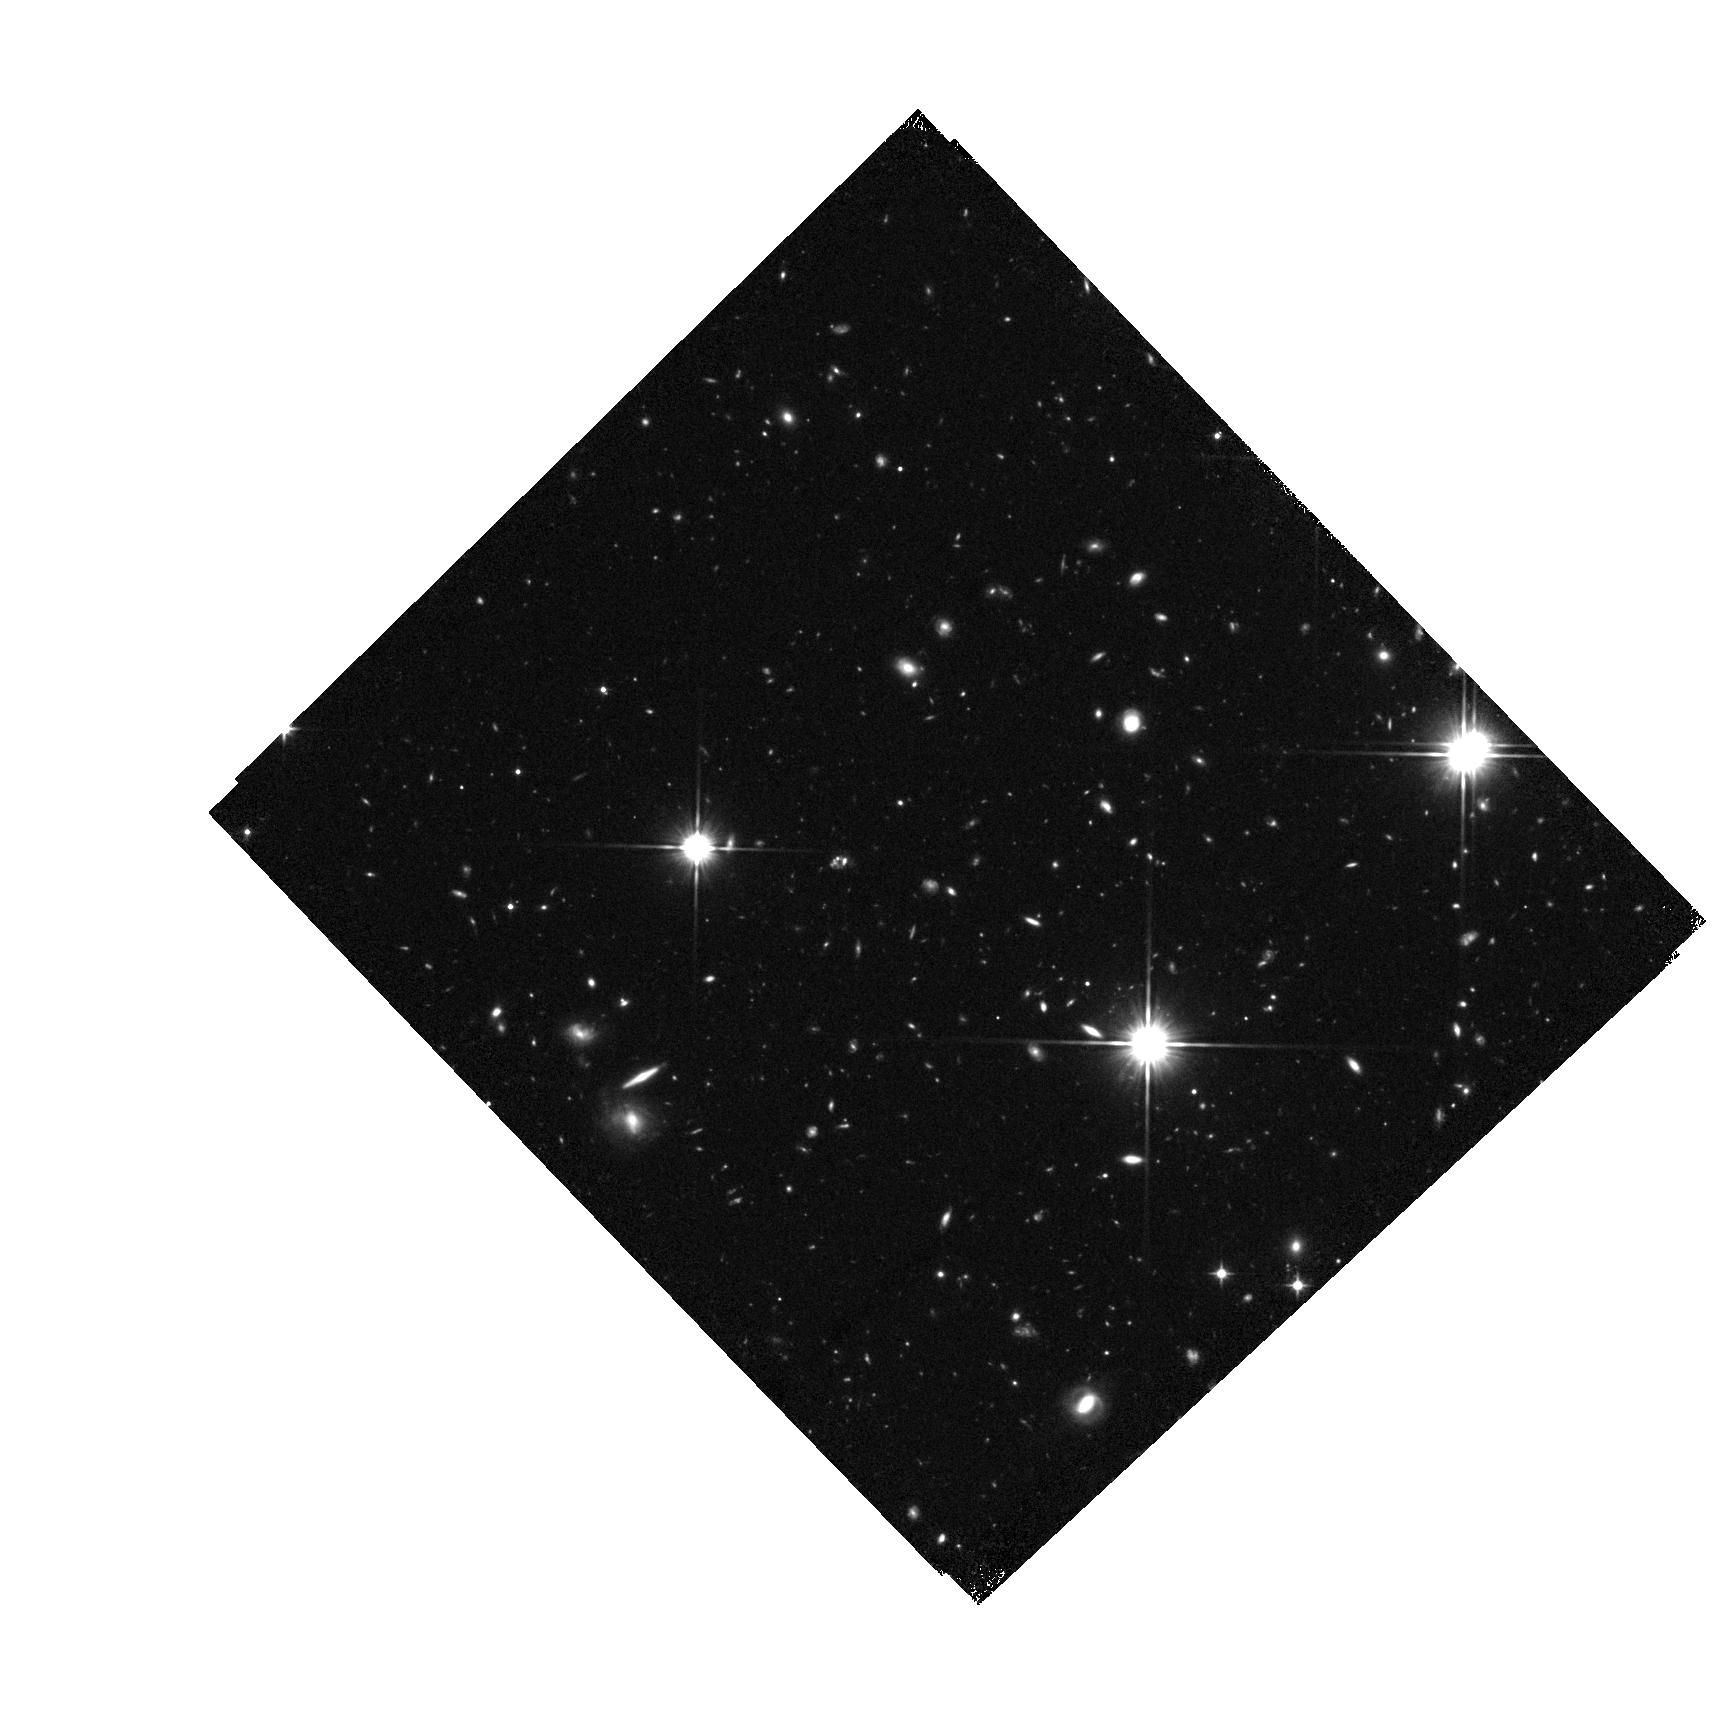
Target: ZC406690. Instrument: WFC3/IR. Filter: F110W. Exposure: 44 min. Observation ID: hst_12578_07_wfc3_ir_f110w_ibra07

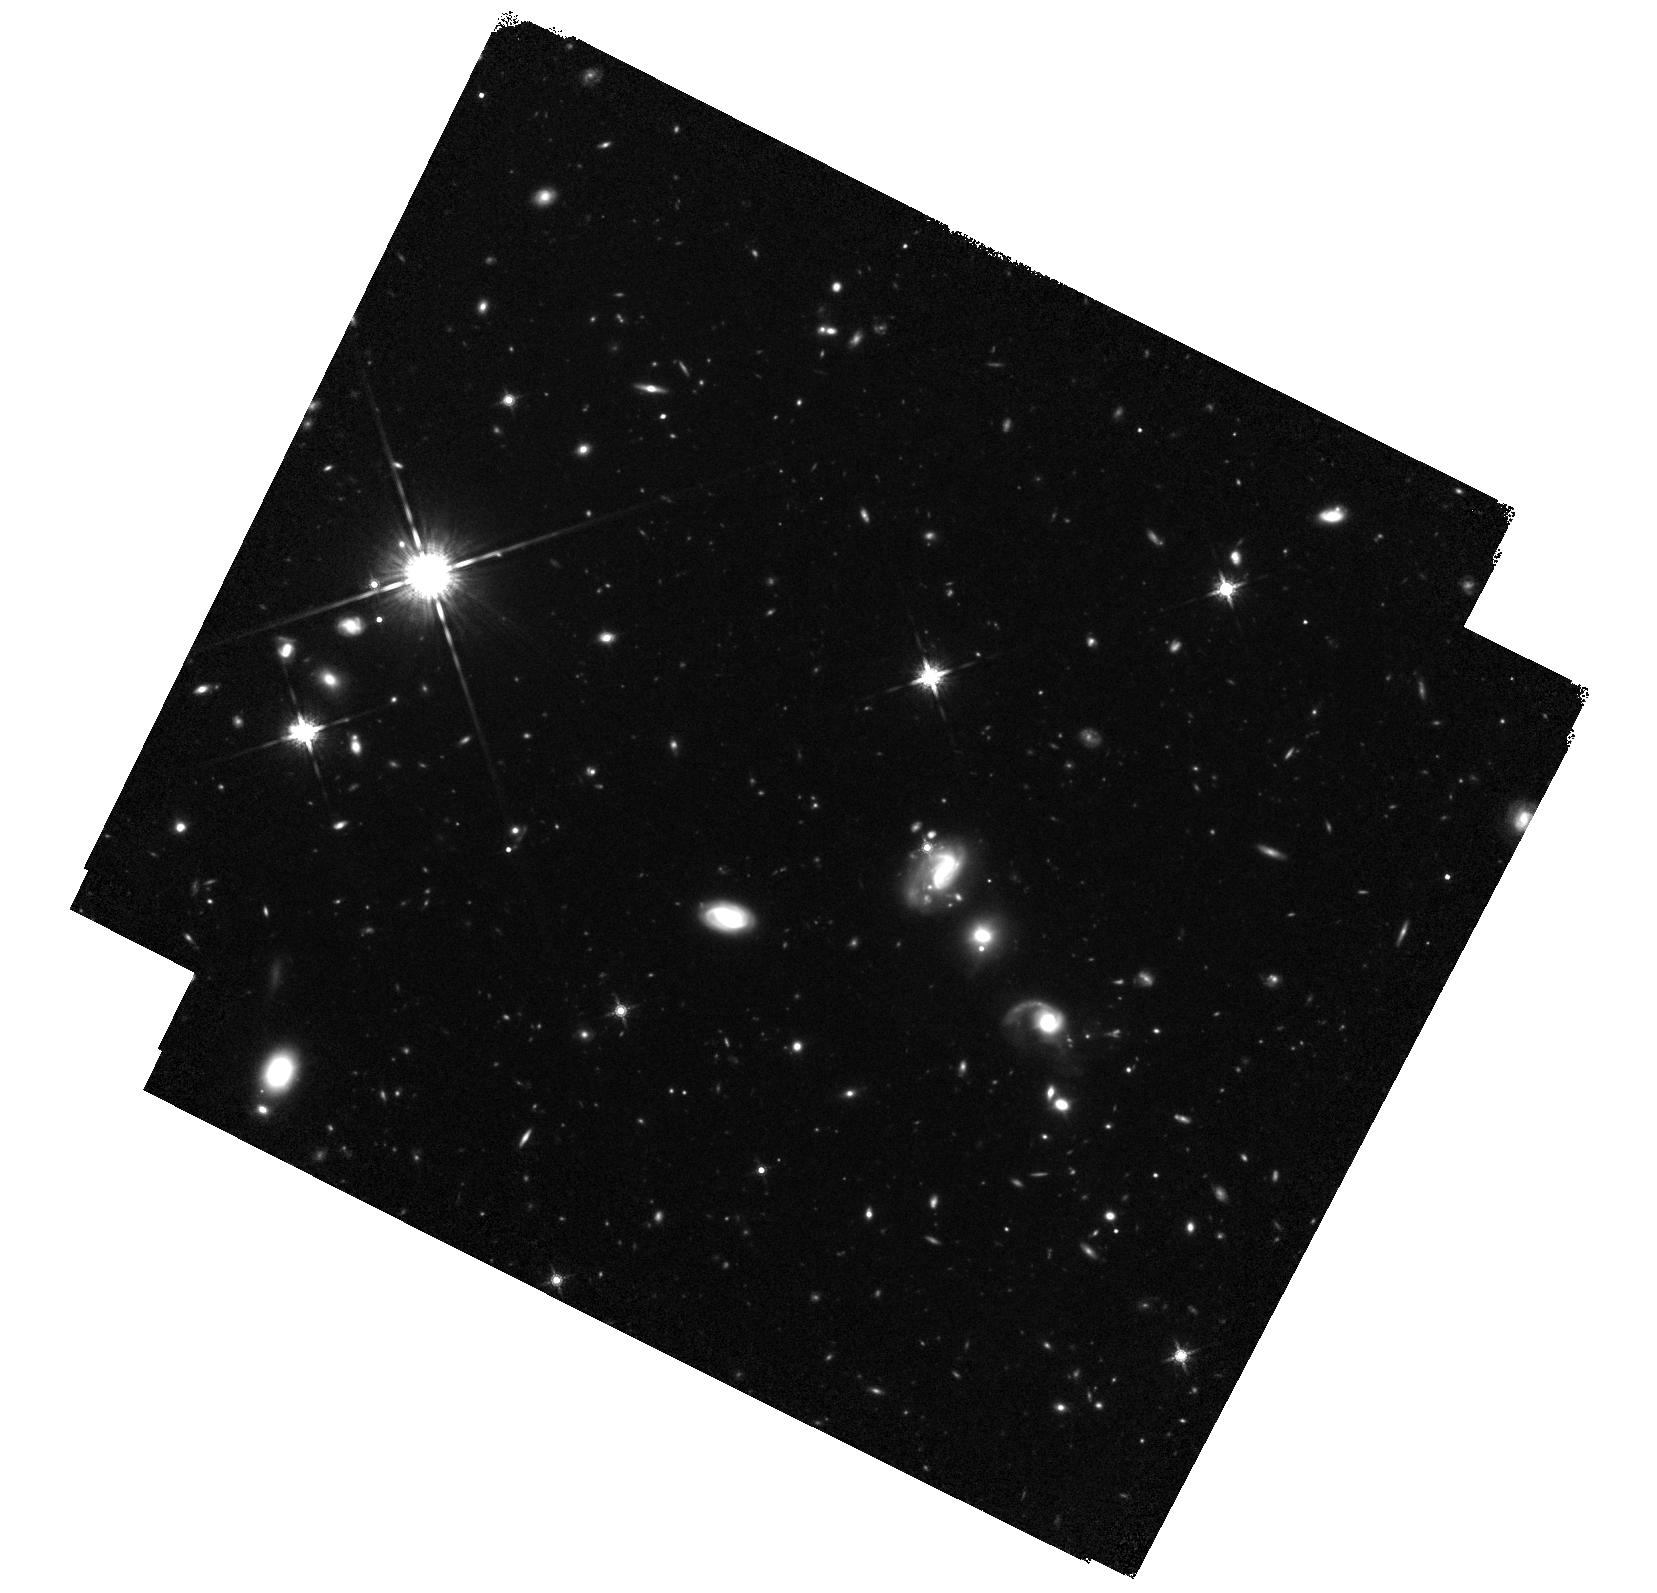
Target: ZC407376. Instrument: WFC3/IR. Filter: F160W. Exposure: 1.5 h. Observation ID: hst_12578_09_wfc3_ir_f160w_ibra09

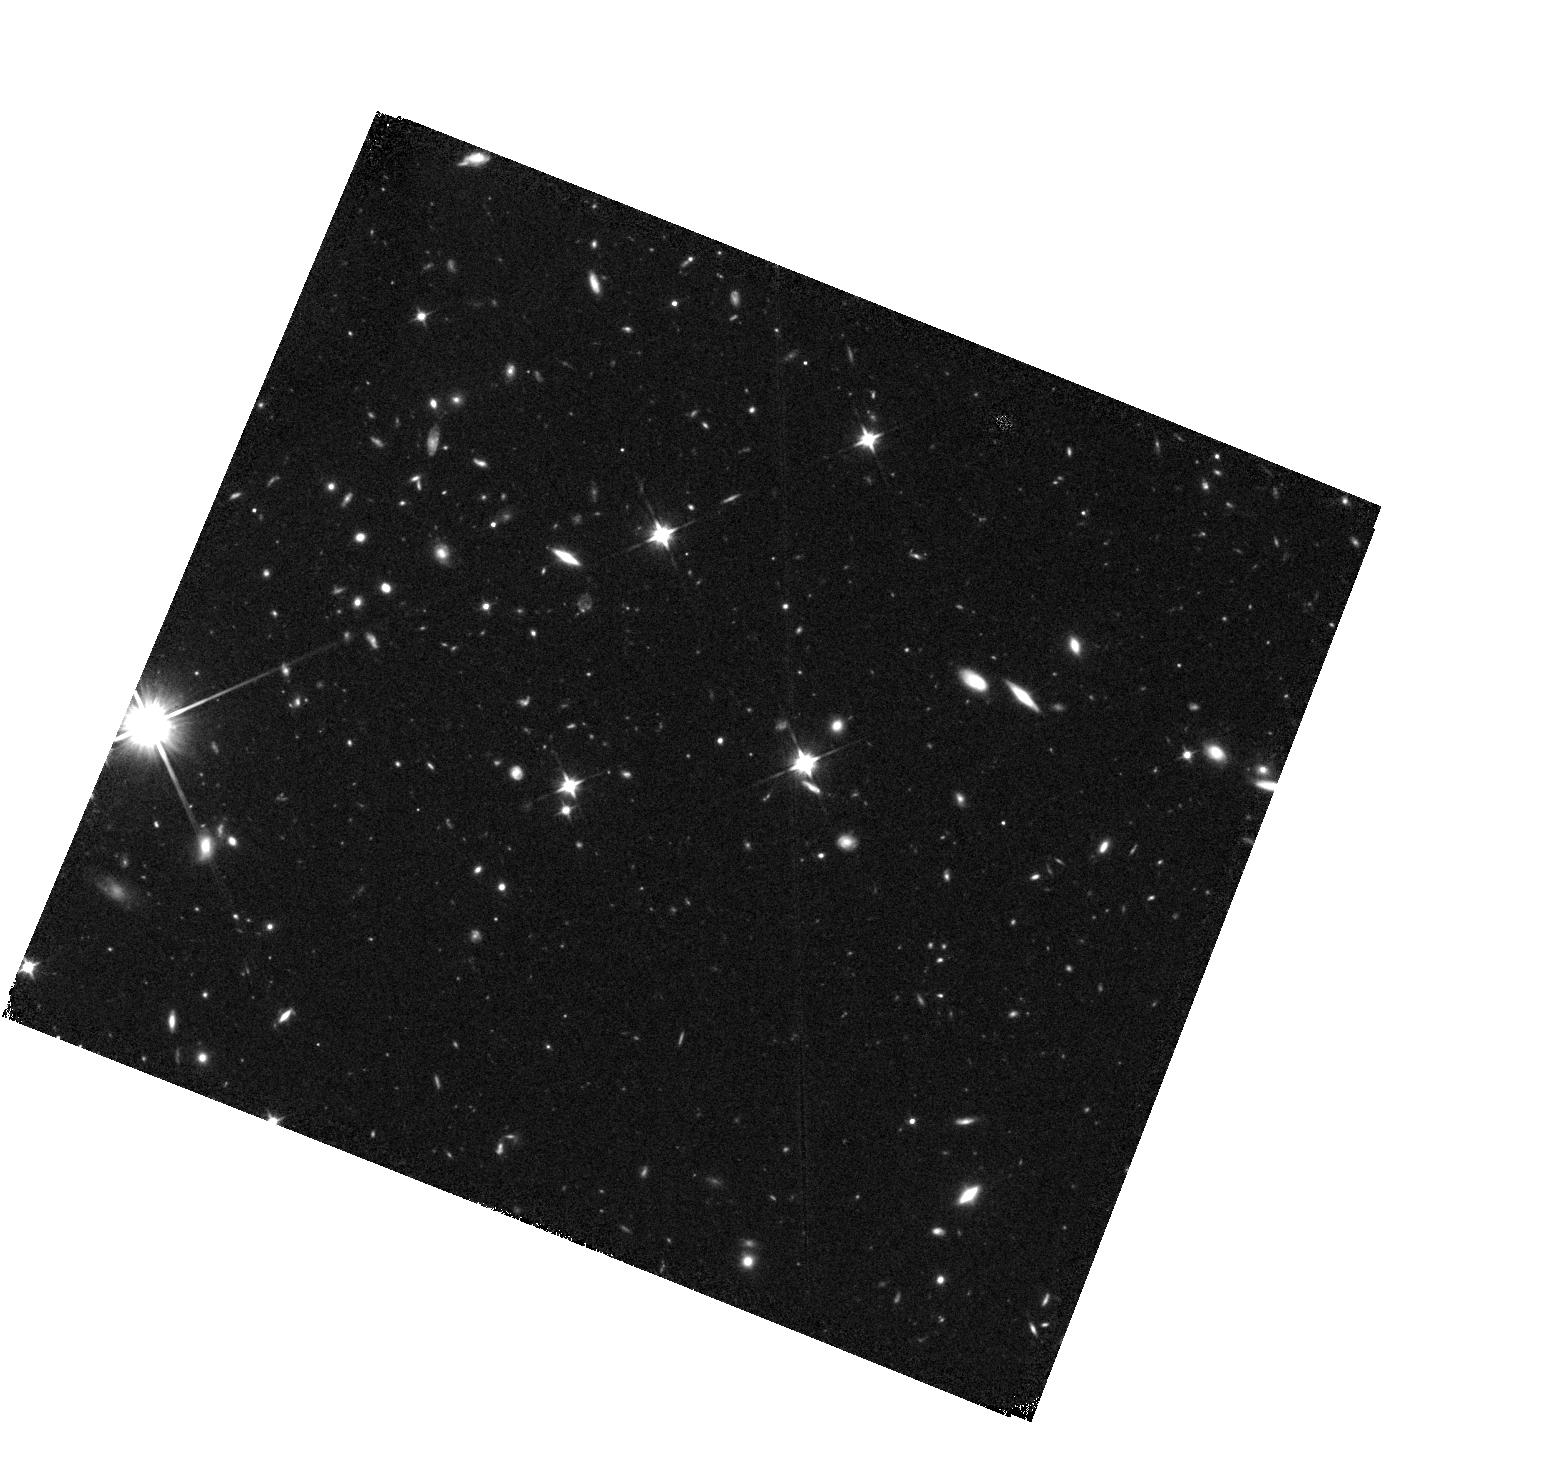
Target: ZC405226. Instrument: WFC3/IR. Filter: F110W. Exposure: 44 min. Observation ID: hst_12578_05_wfc3_ir_f110w_ibra05

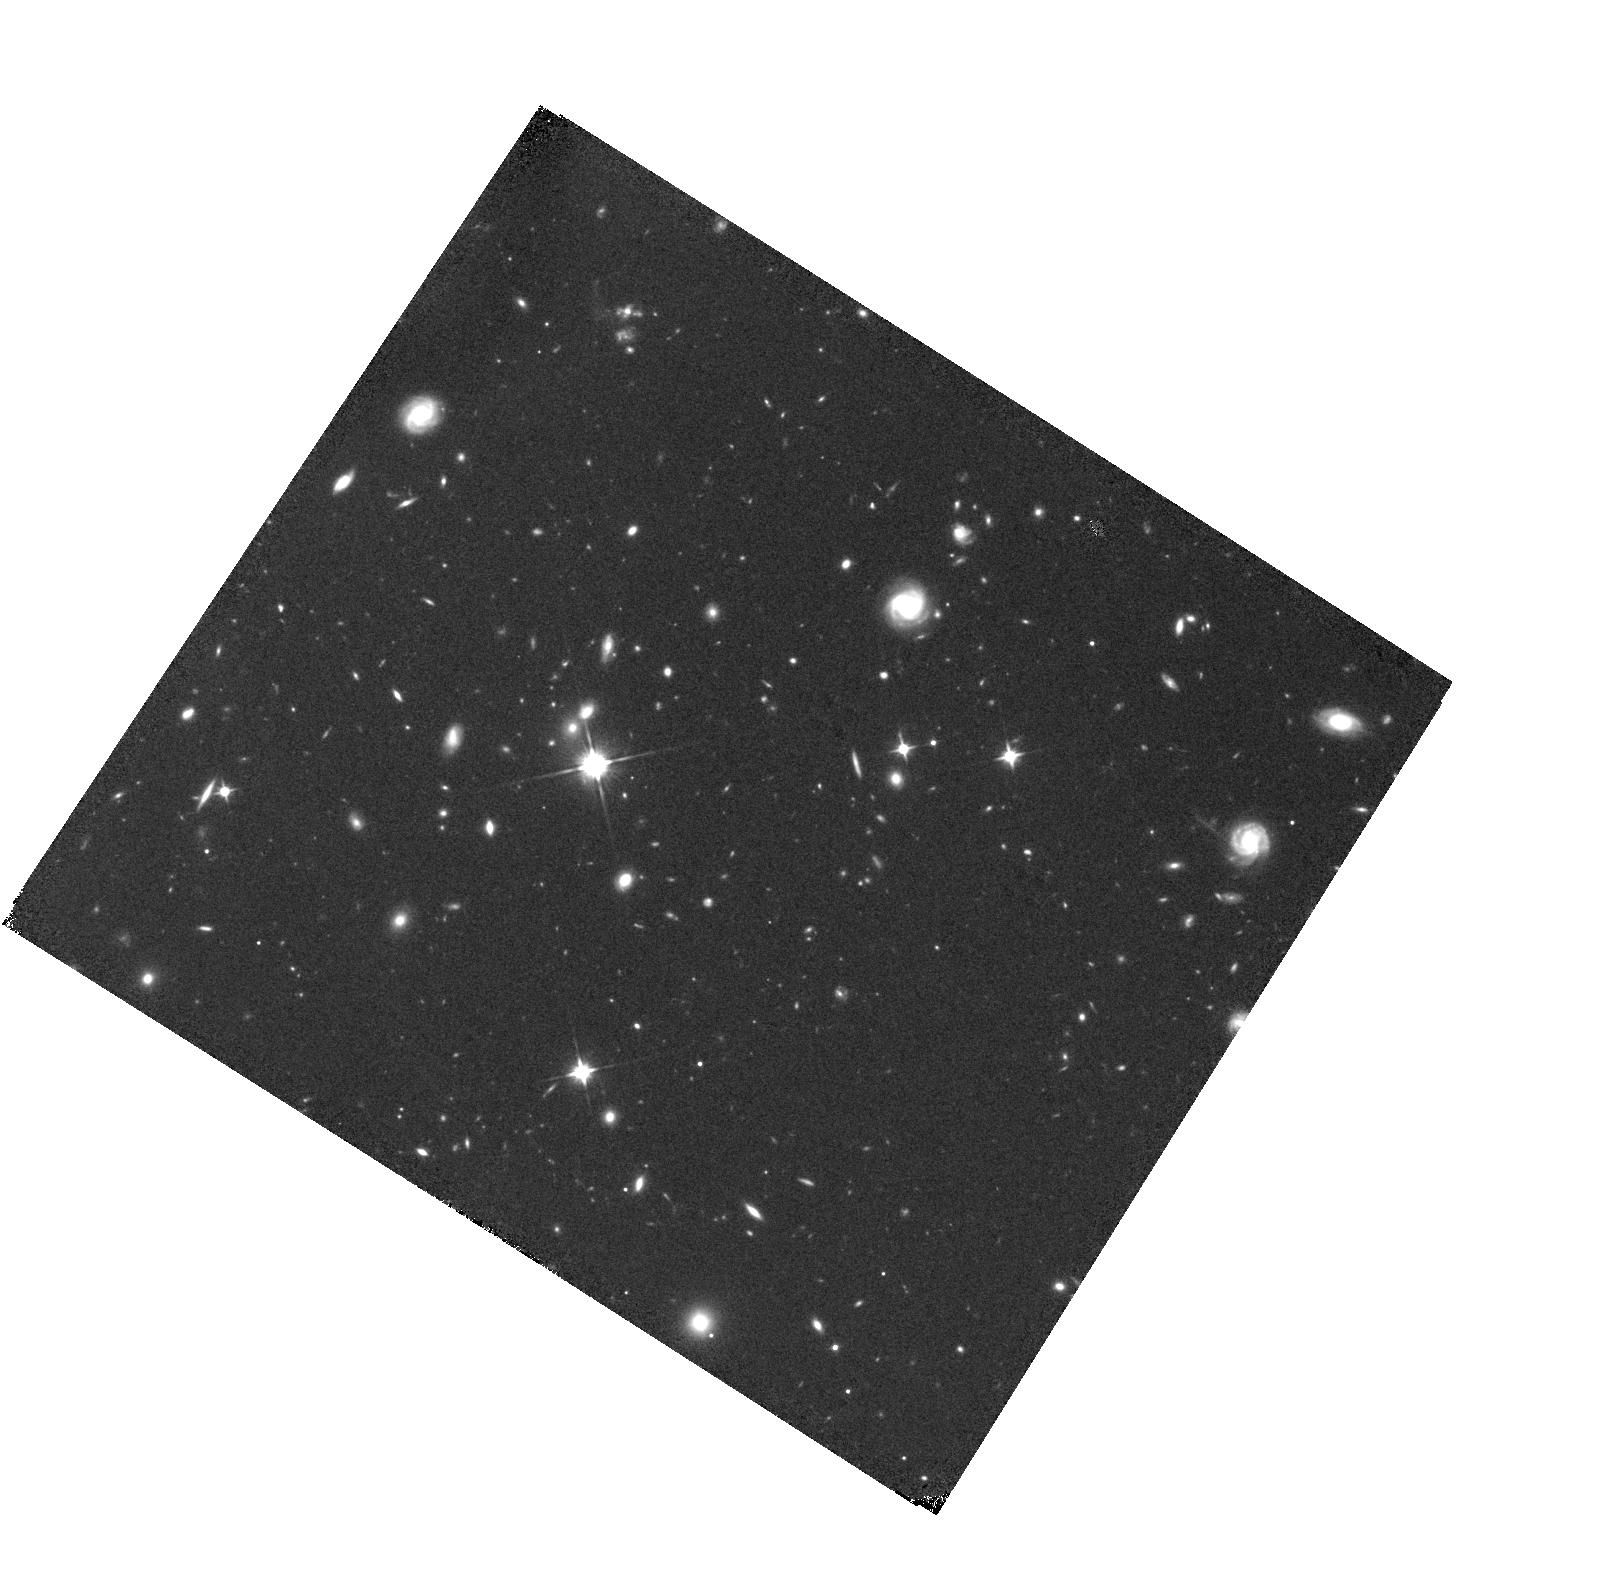
Target: ZC413597. Instrument: WFC3/IR. Filter: F110W. Exposure: 44 min. Observation ID: hst_12578_13_wfc3_ir_f110w_ibra13

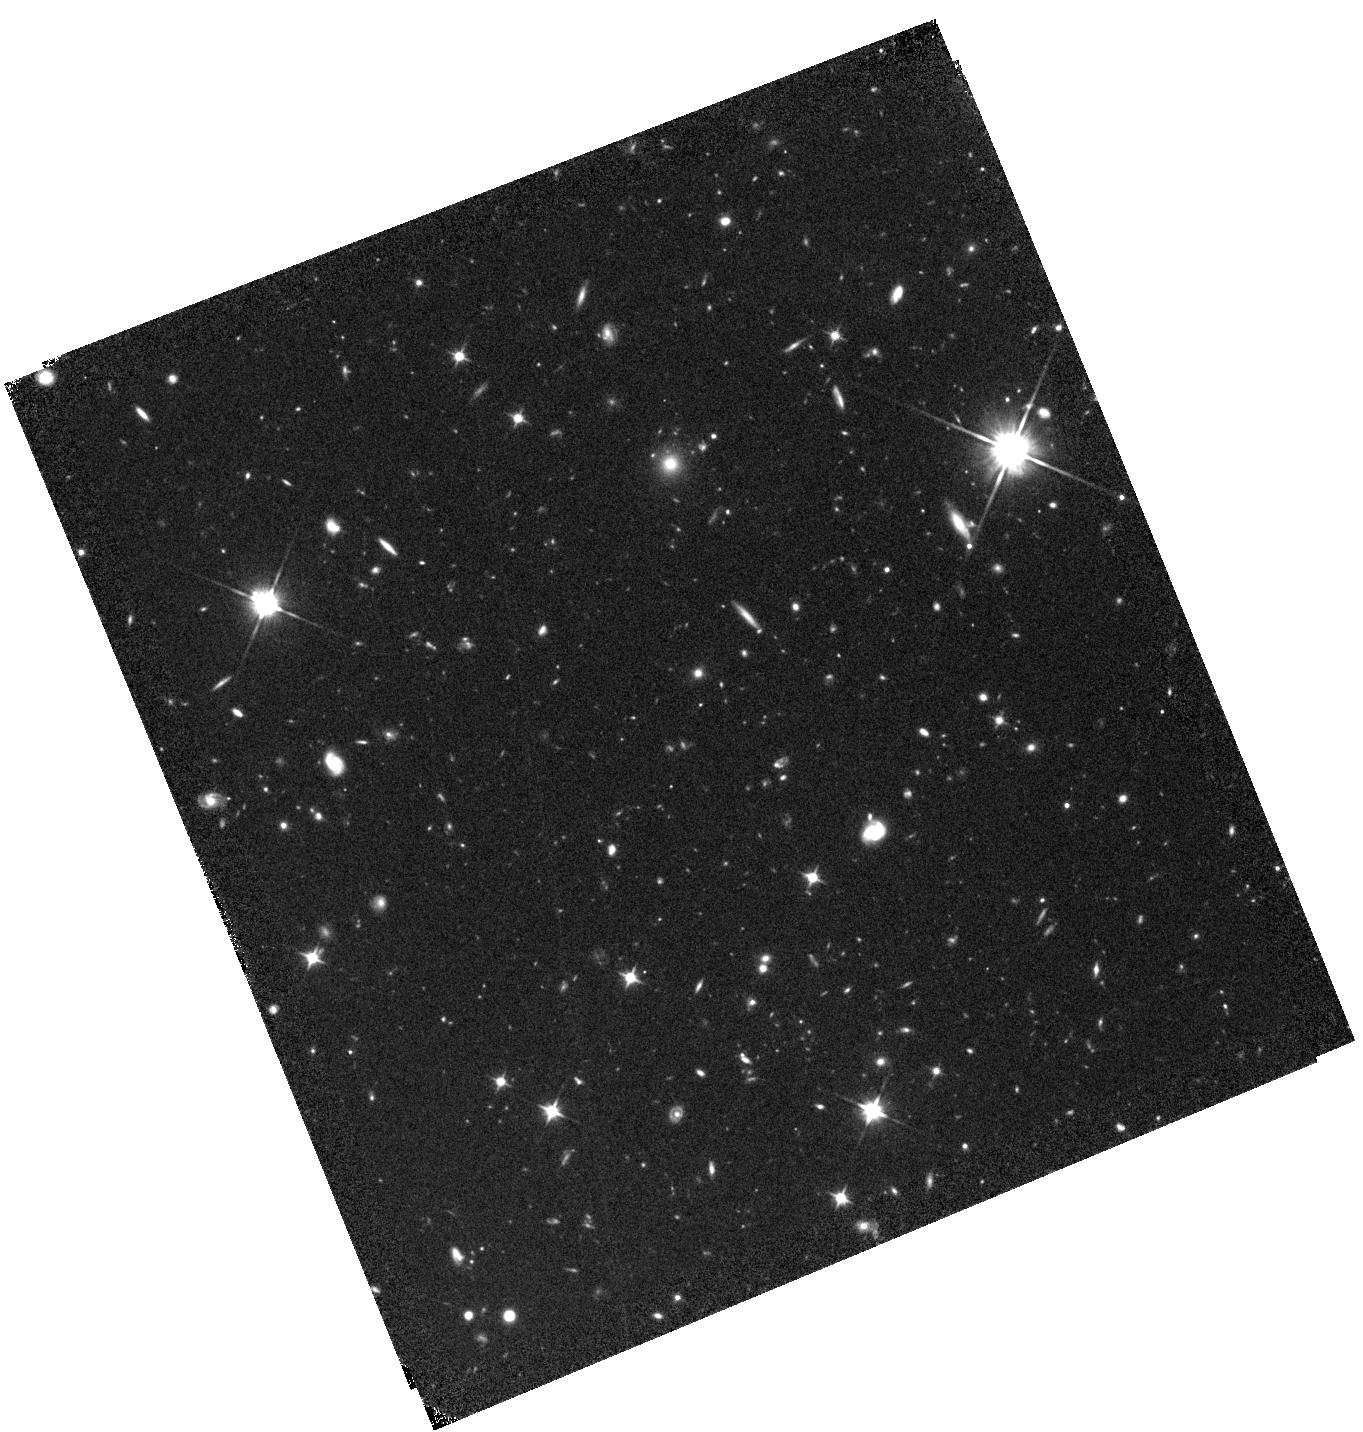
Target: Q2346-BX482. Instrument: WFC3/IR. Filter: F110W. Exposure: 44 min. Observation ID: hst_12578_21_wfc3_ir_f110w_ibra21

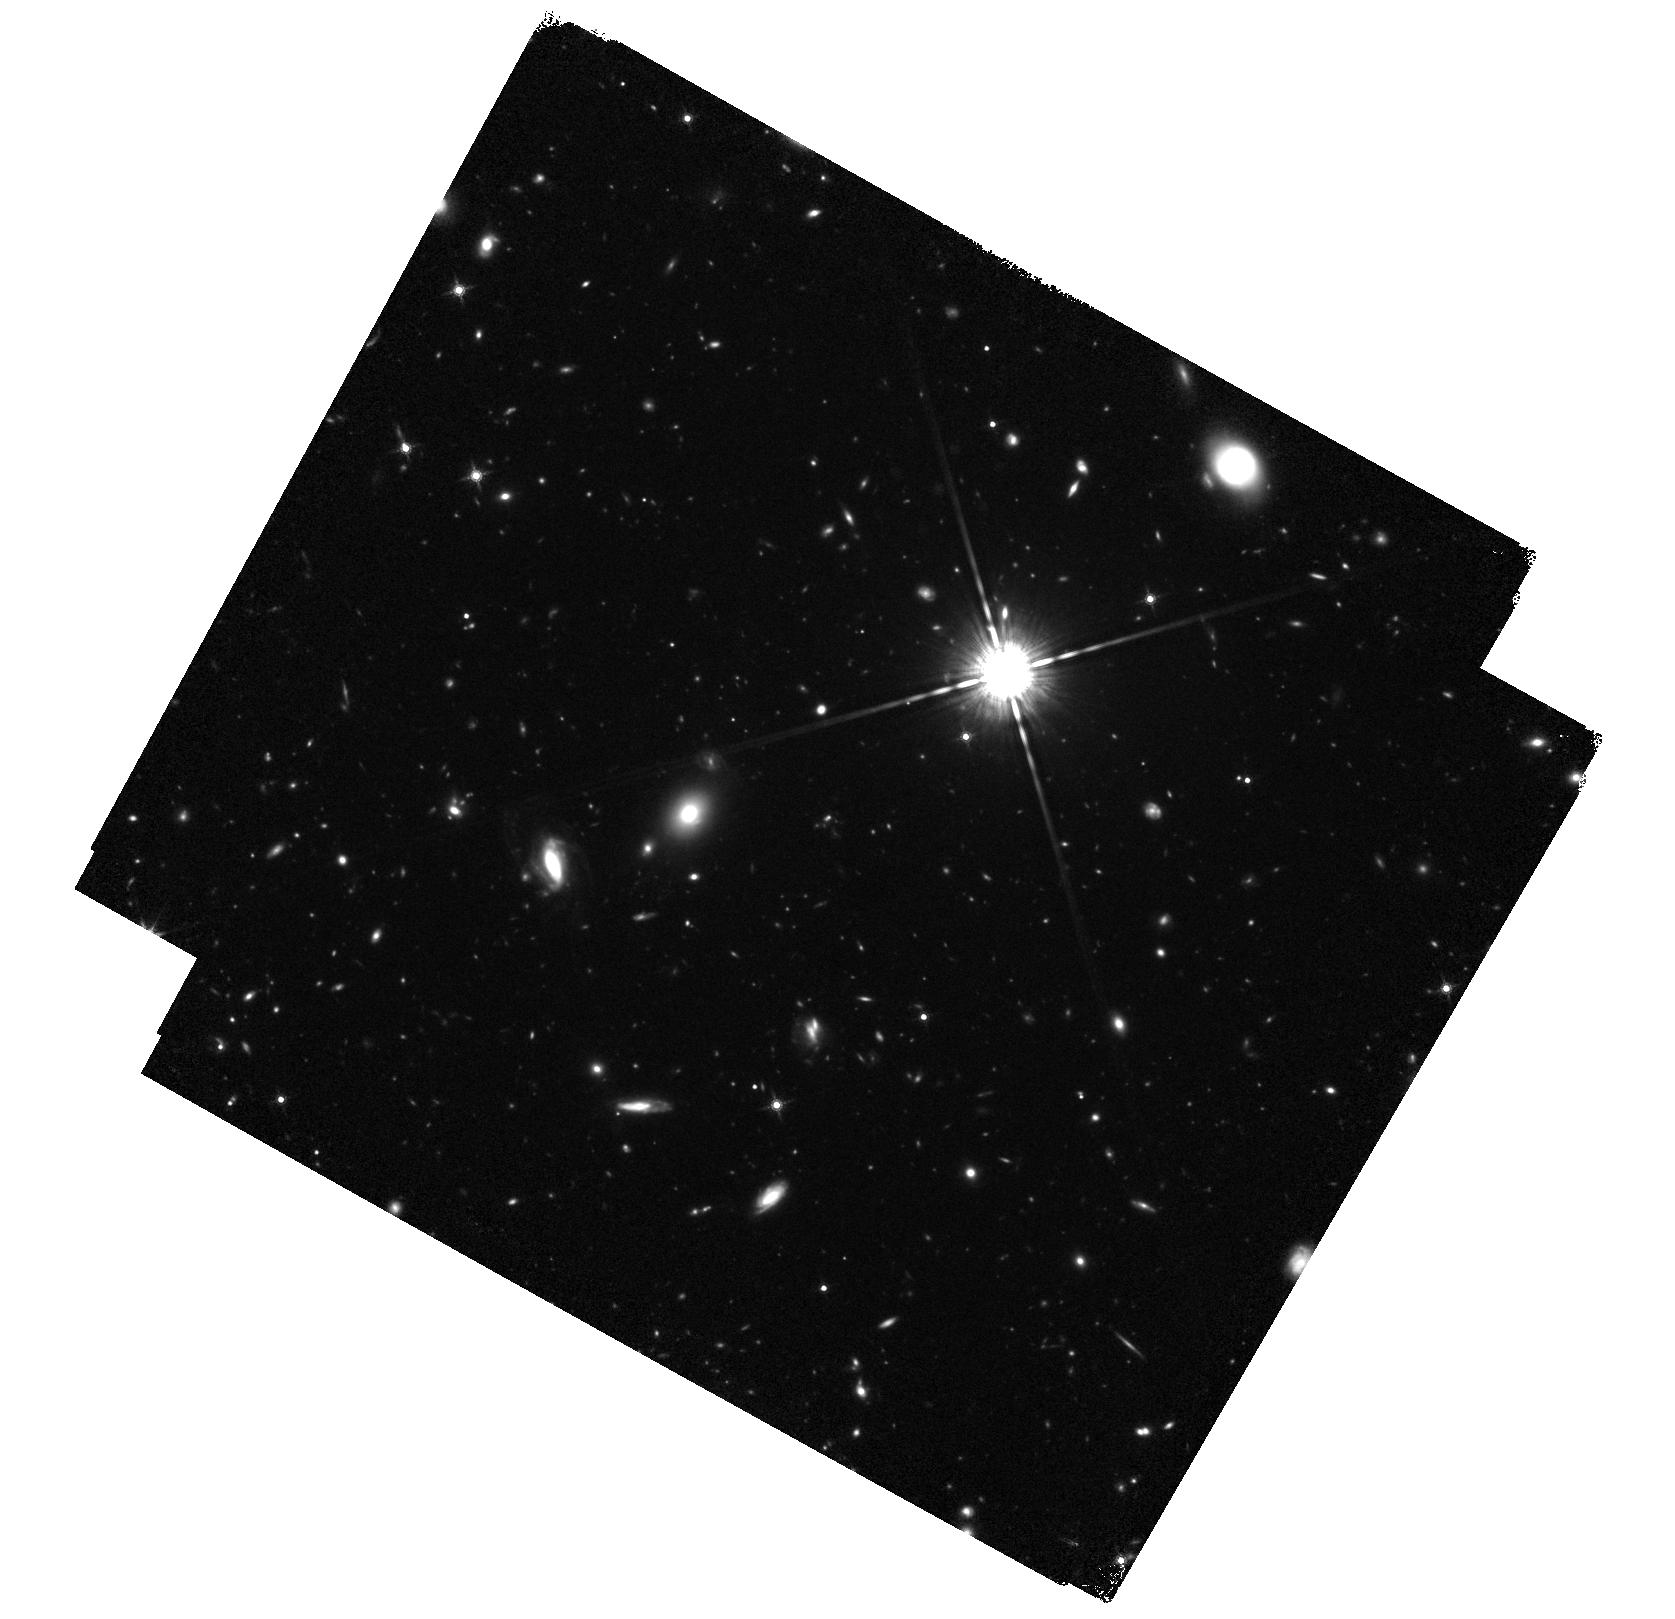
Target: ZC412369. Instrument: WFC3/IR. Filter: F160W. Exposure: 1.5 h. Observation ID: hst_12578_12_wfc3_ir_f160w_ibra12

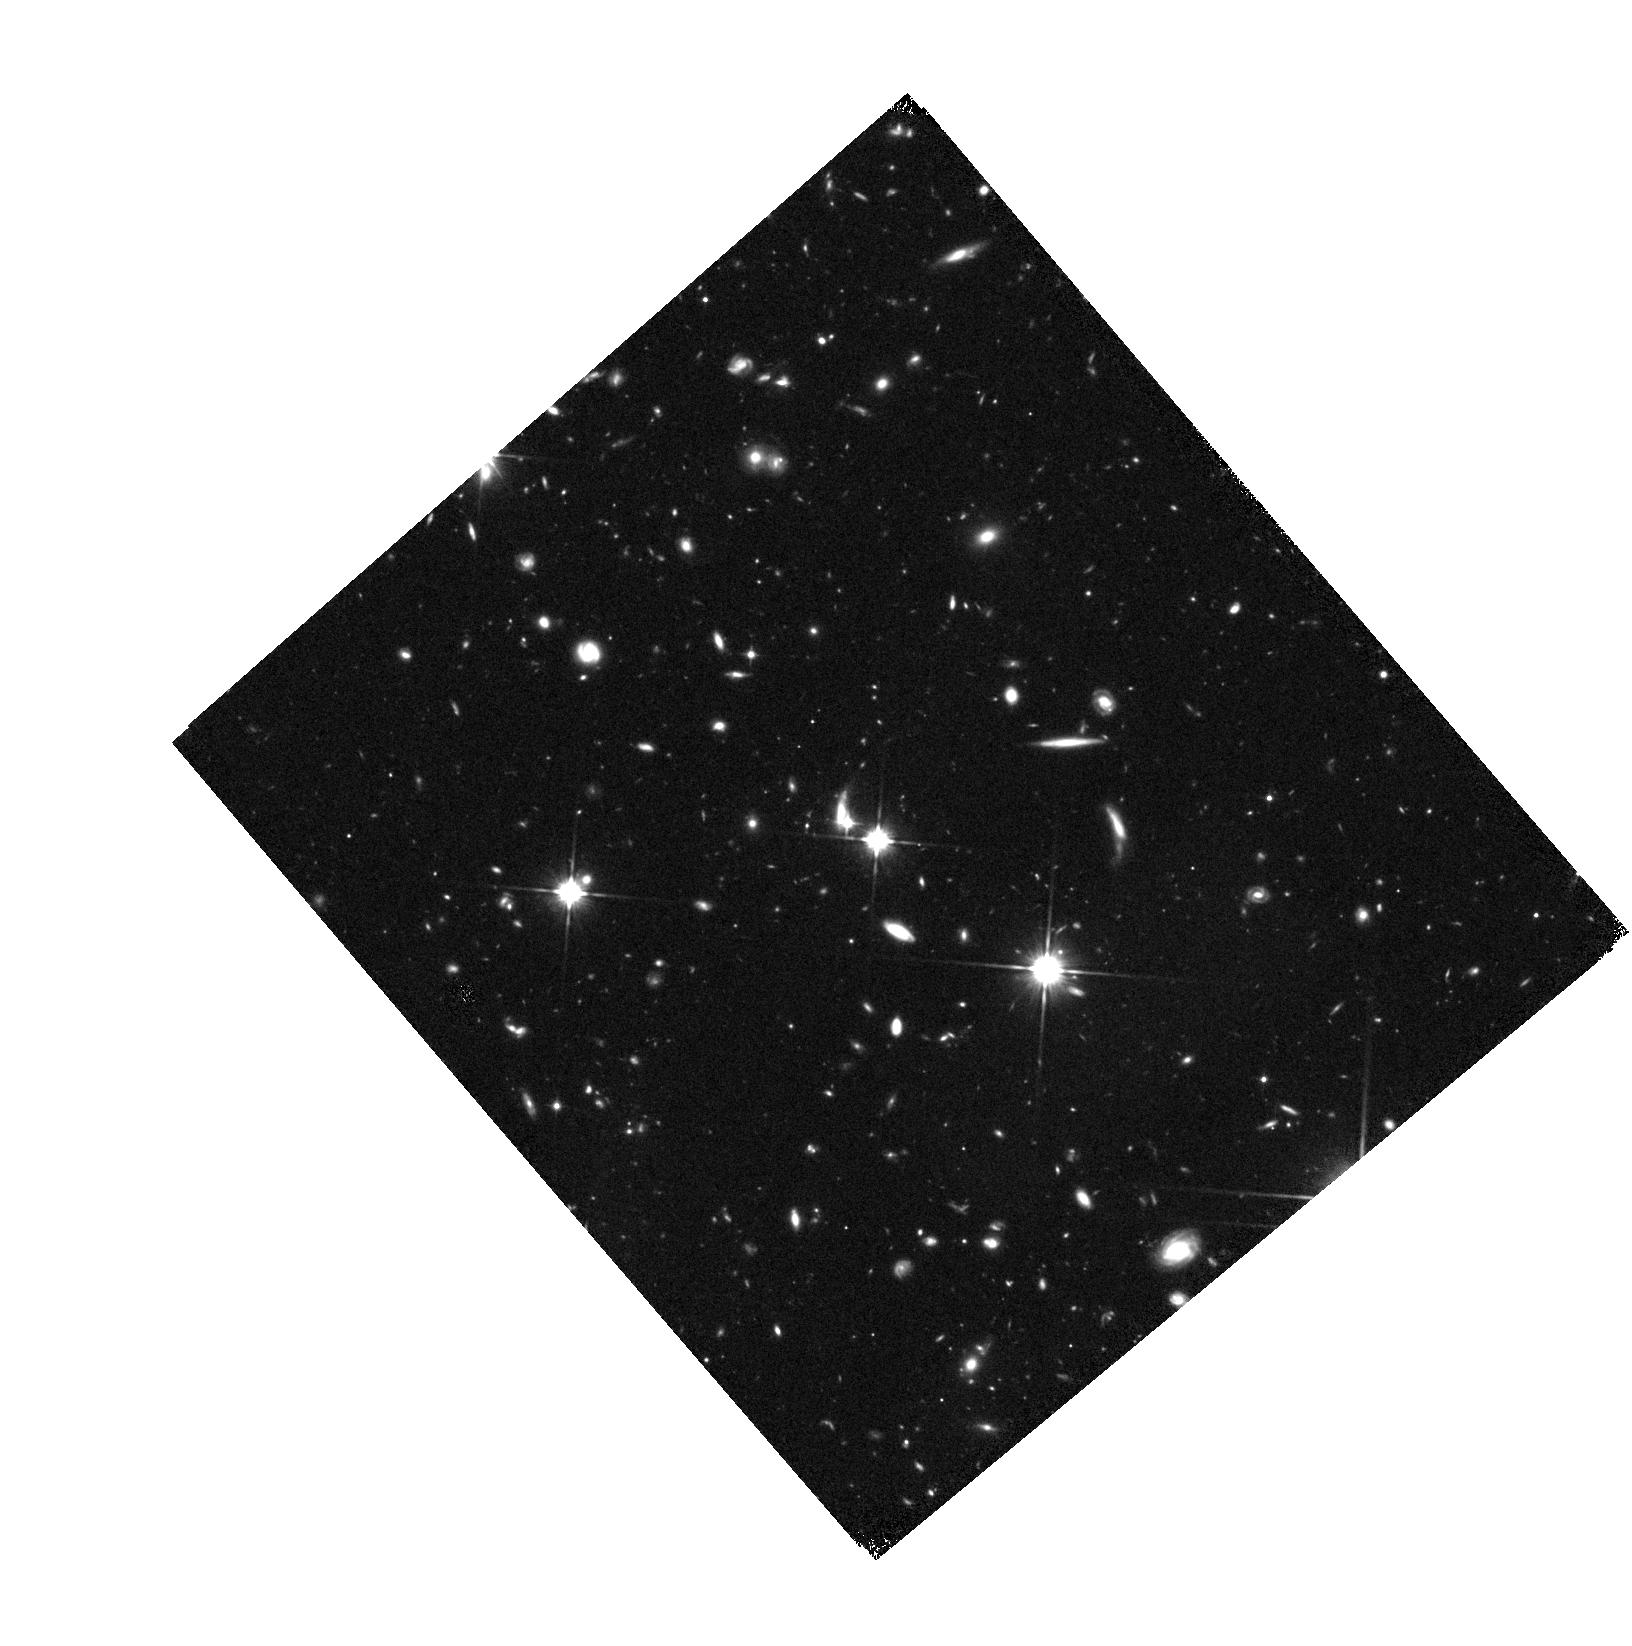
Target: ZC404221. Instrument: WFC3/IR. Filter: F110W. Exposure: 44 min. Observation ID: hst_12578_04_wfc3_ir_f110w_ibra04

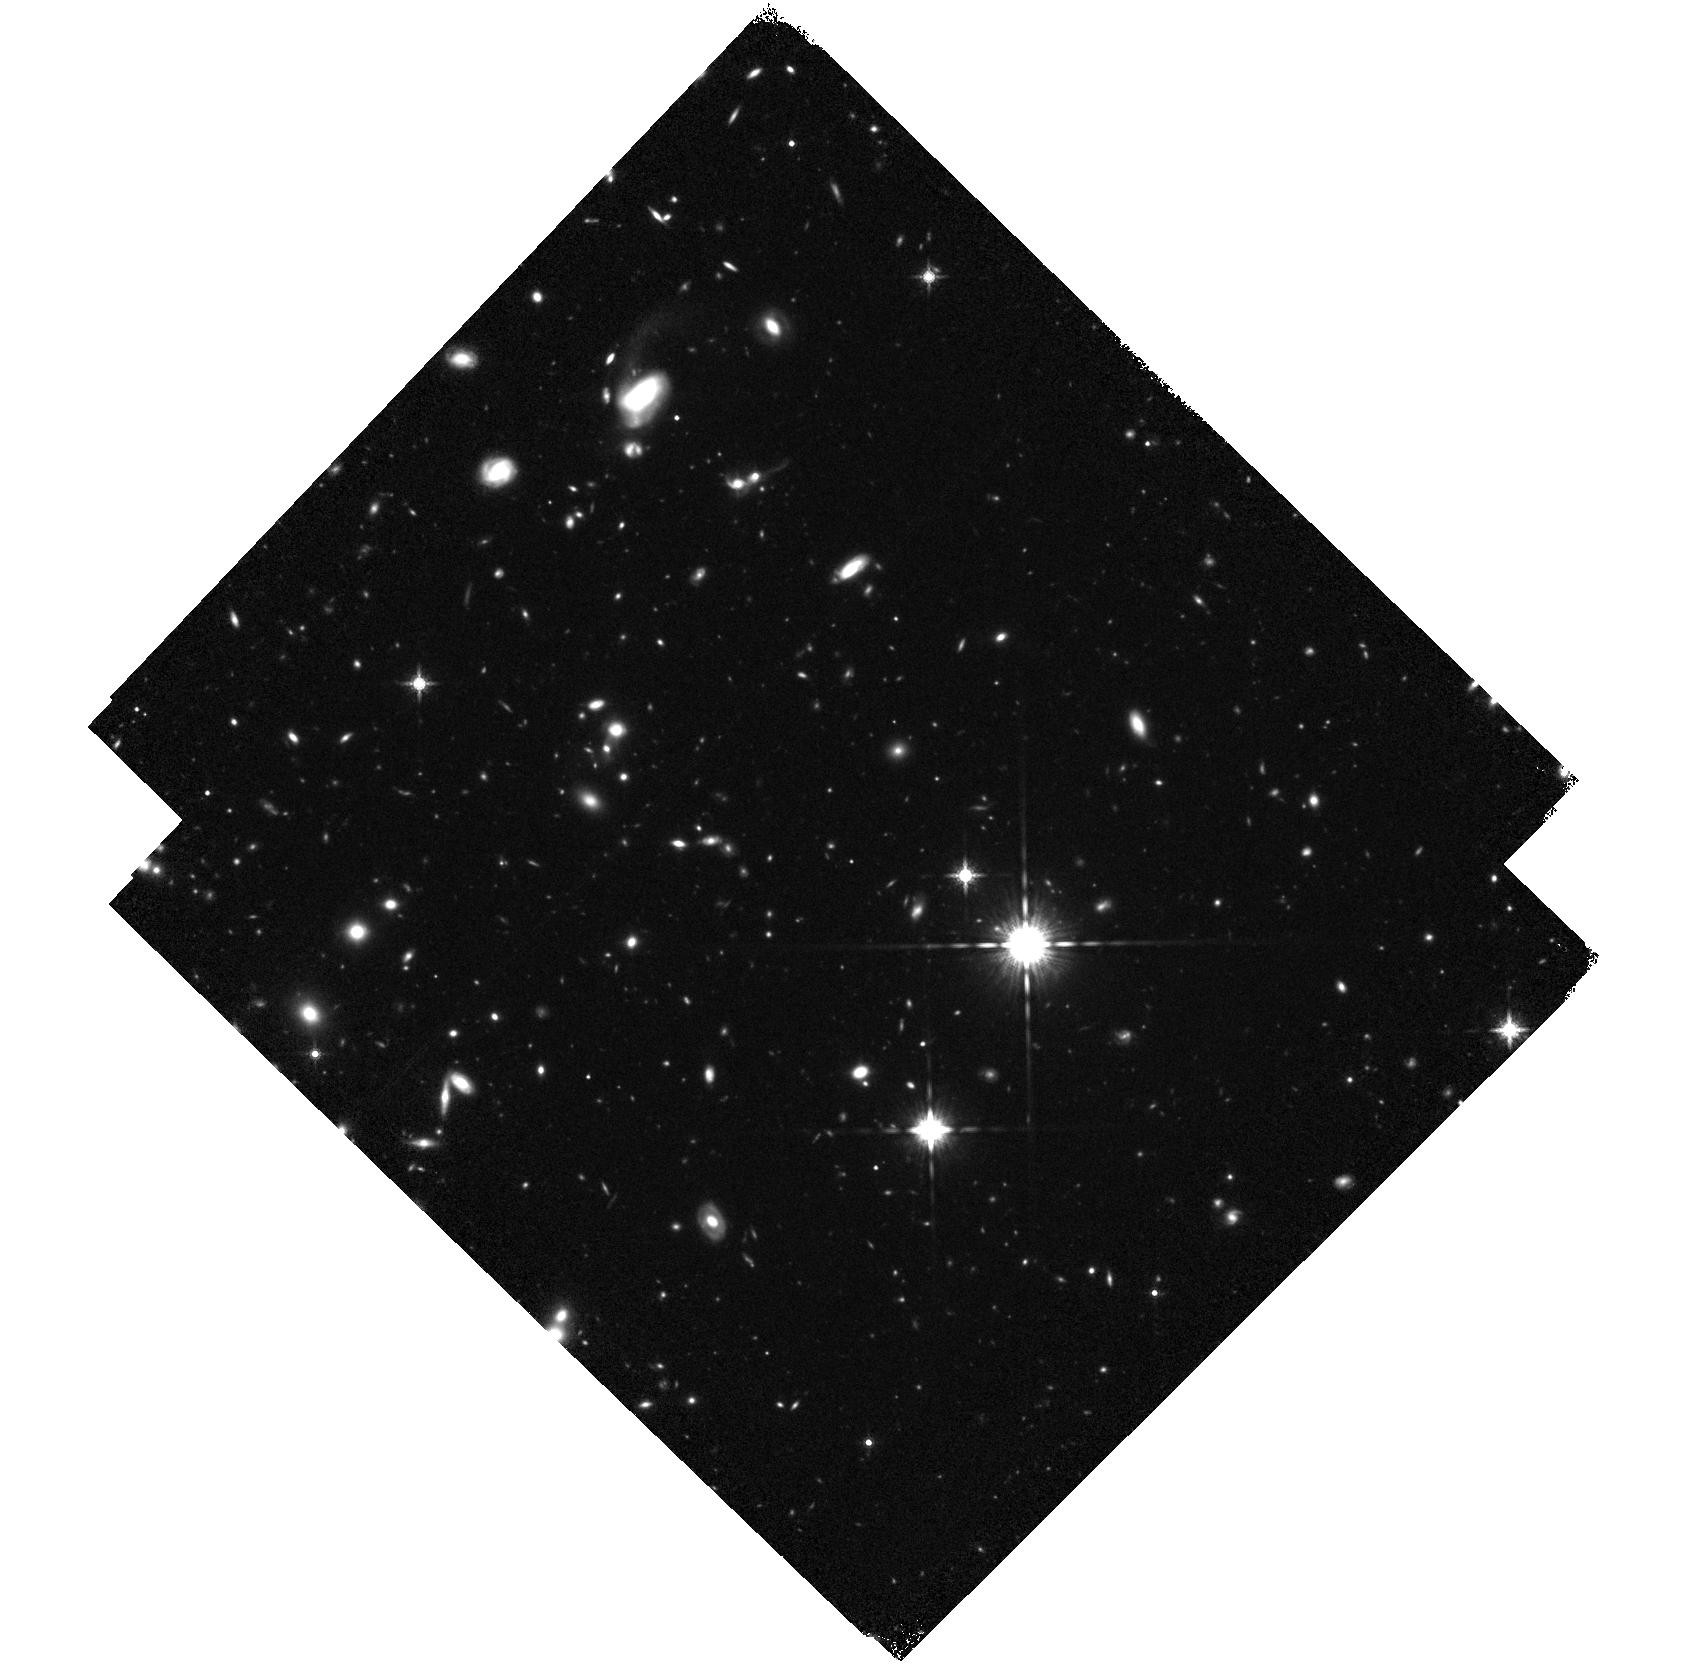
Target: ZC415876. Instrument: WFC3/IR. Filter: F160W. Exposure: 1.5 h. Observation ID: hst_12578_14_wfc3_ir_f160w_ibra14

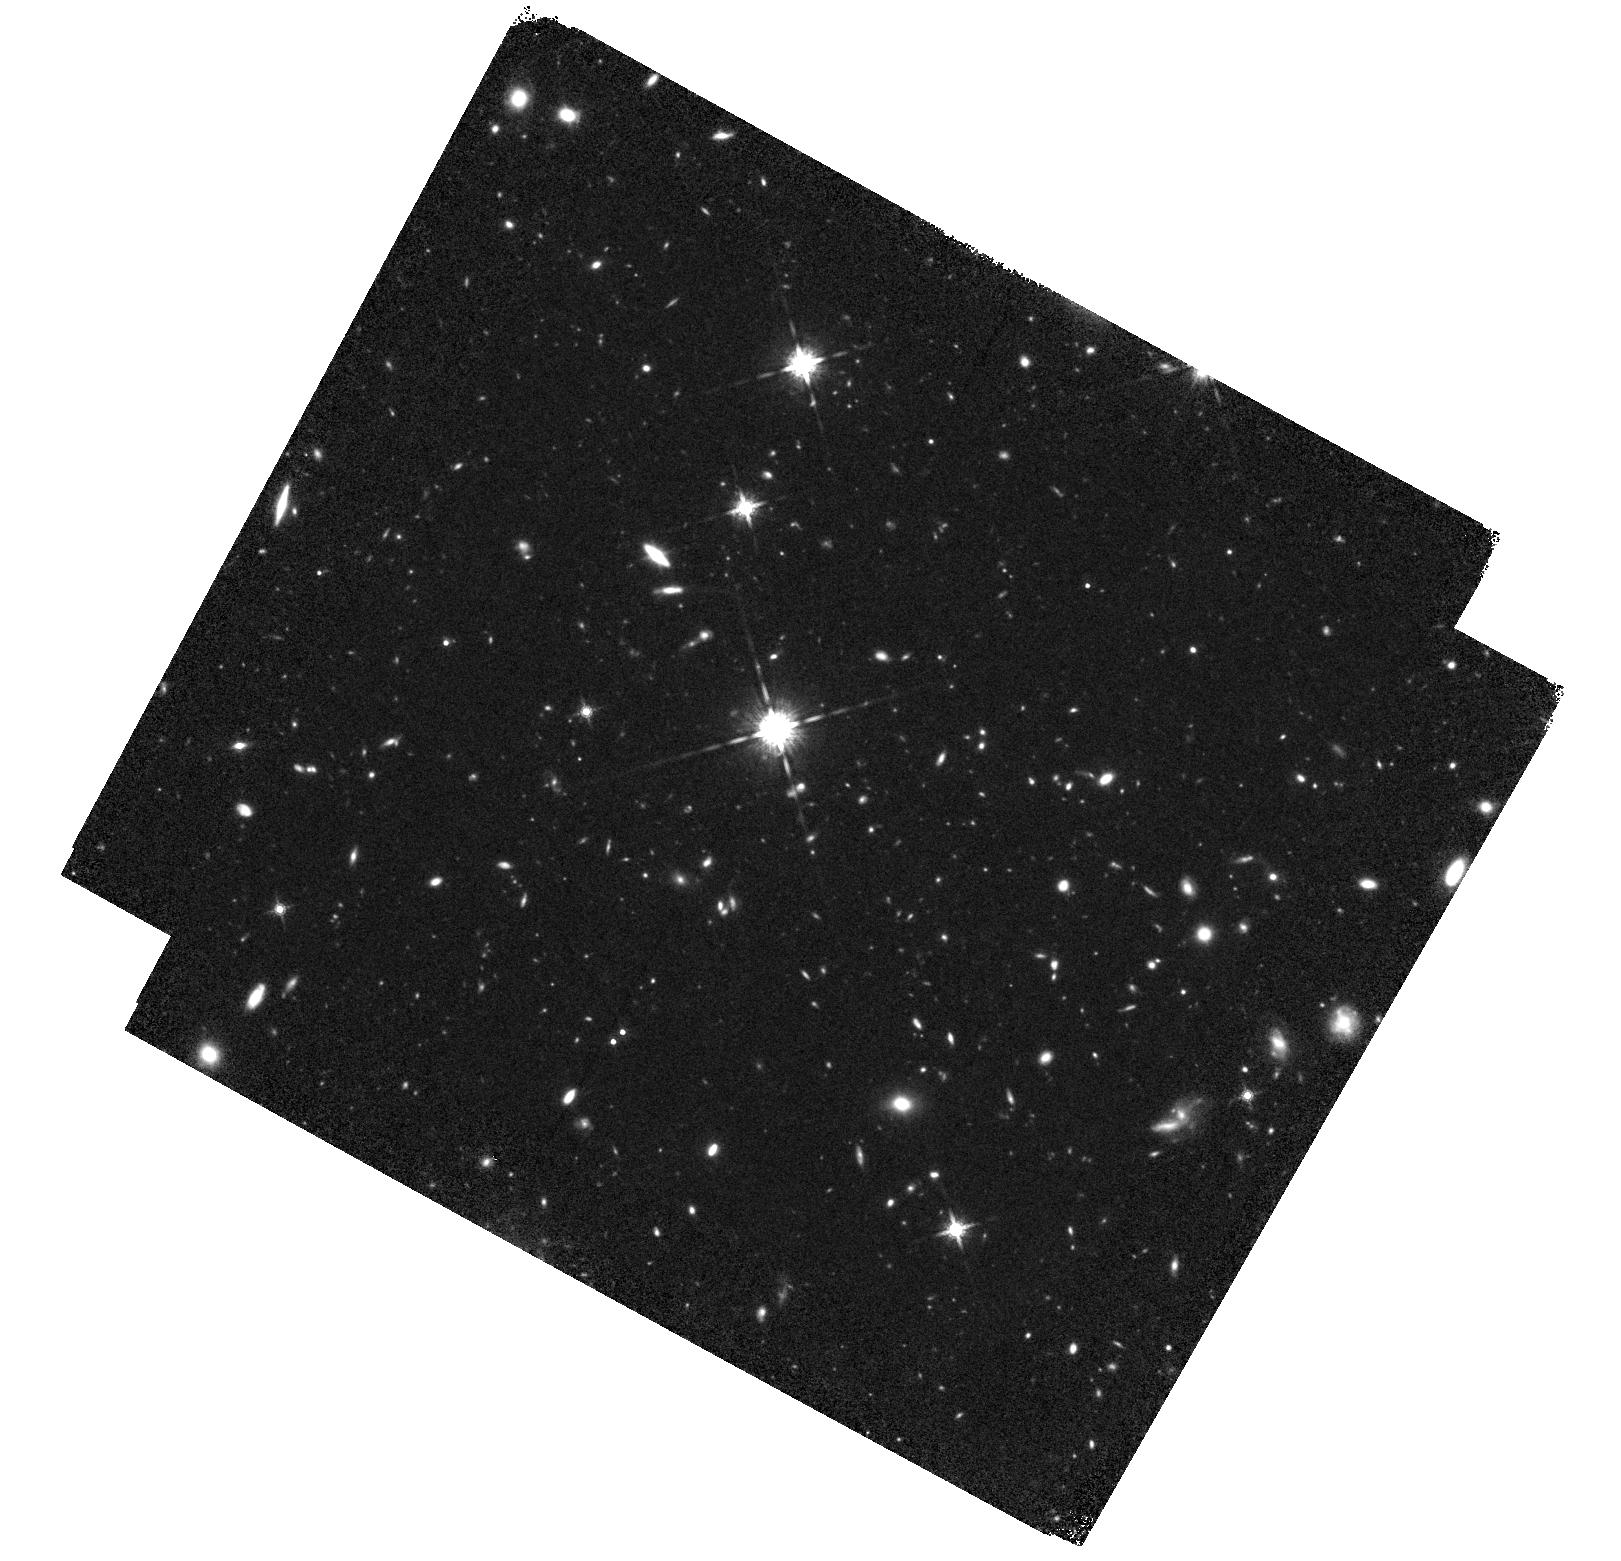
Target: ZC400528. Instrument: WFC3/IR. Filter: F160W. Exposure: 1.5 h. Observation ID: hst_12578_01_wfc3_ir_f160w_ibra01

Constraints on the Mass Assembly and Early Evolution of z~2 Galaxies: Witnessing the Growth of Bulges and Disks (PI: Forster Schreiber, N. M.)

Motivated by both observational and theoretical developments, a new picture is emerging in which rapid but fairly smooth mass accretion and efficient secular processes play a major, if not dominant, role in the early evolution of massive galaxies. The proposed program will test this scenario through sensitive high-resolution WFC3/IR F160W and F110W imaging of 21 massive star-forming galaxies at z~2 with adaptive optics (AO) assisted VLT/SINFONI near-IR integral field spectroscopy. This is a truly unique sample, with detailed Halpha maps and kinematics resolved on ~1-2 kpc scales. WFC3/IR F160W+F110W imaging at similar resolution will provide the missing but crucial information on the bulk of stellar populations, from rest-frame optical continuum morphologies and colors optimized for measuring the age-sensitive Balmer/4000A break. This is essential to determine the detailed structure of galaxies, and the distribution of stellar mass, M/L ratio, and relative ages within them. The proposed data will directly tackle some of the most fundamental open issues concerning the formation of massive spheroids and disks, including the role of disk instabilities and minor/major merger events in the formation of bulges. The powerful combination of WFC3/IR imaging for the stellar component and SINFONI/AO data for the dynamics and on-going star formation will provide an unprecedented view of the stellar and dynamical evolution of galaxies at z~2, the epoch of major buildup of the most massive ellipticals, bulges, and thick disks.